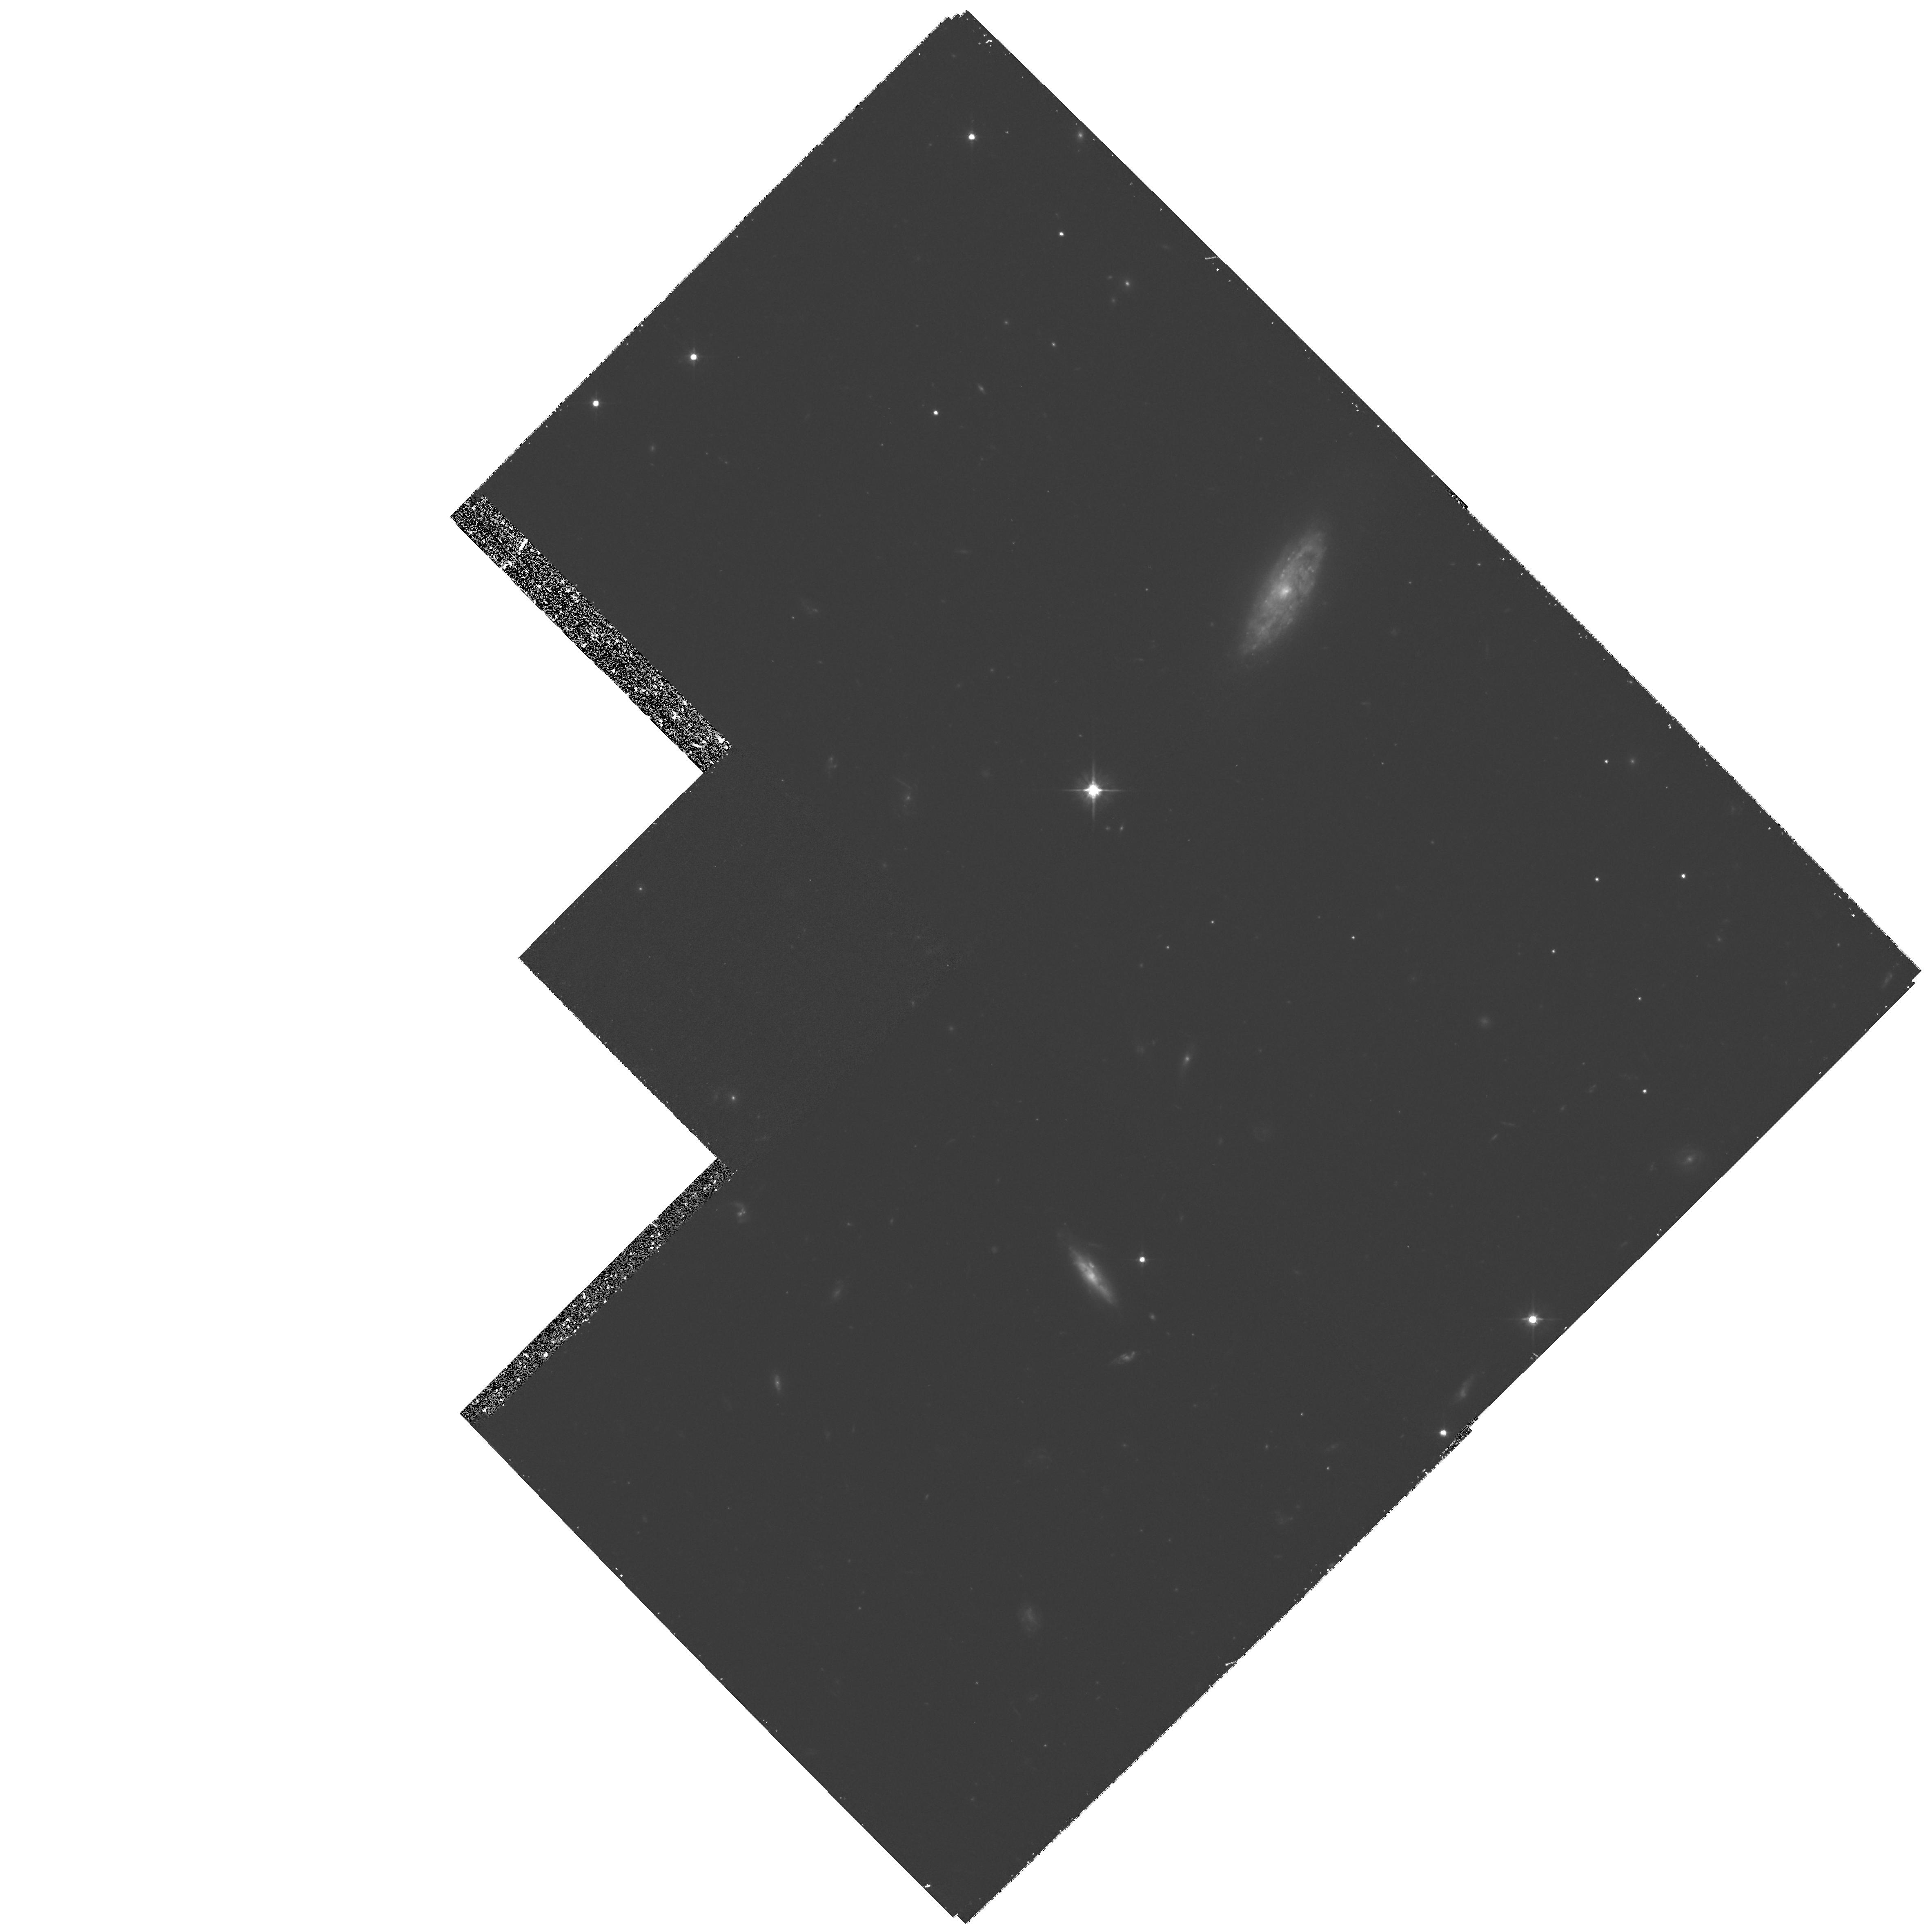
Target: MS1621+26B
Instrument: WFPC2/PC
Filter: F555W
Exposure: 1.3 h
Observation ID: hst_6825_08_wfpc2_pc_f555w_u53b08

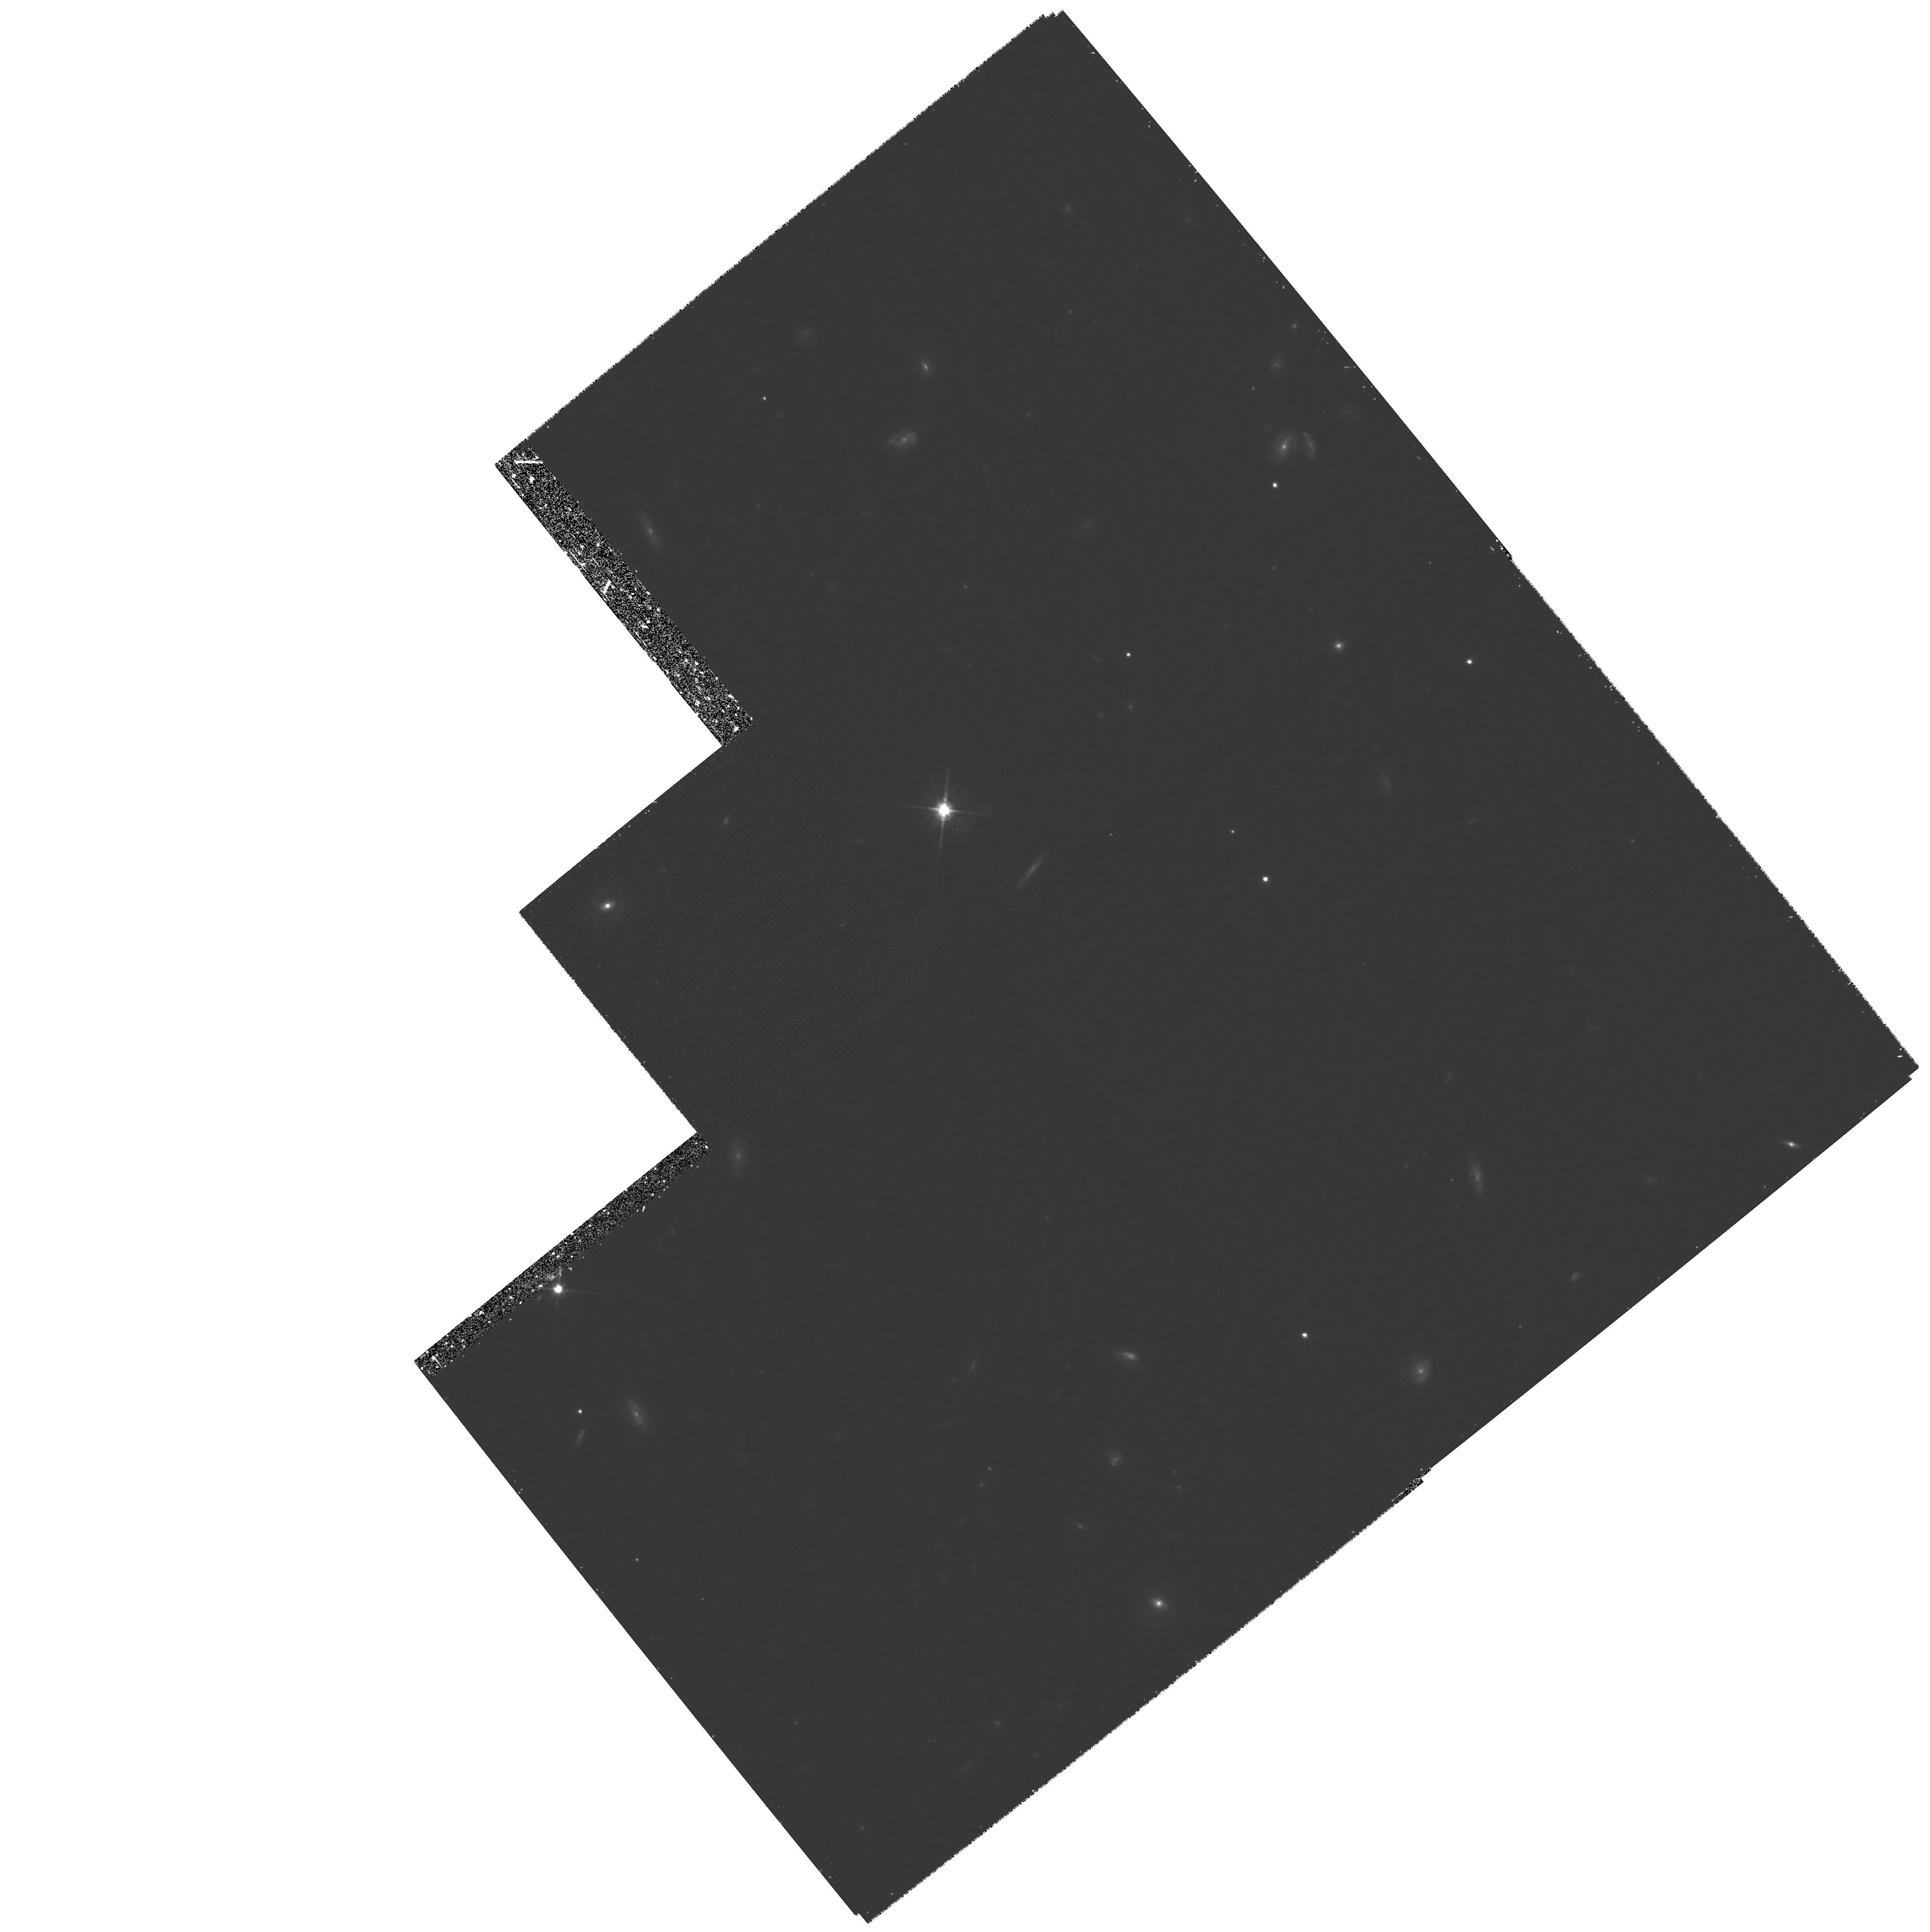
Target: MS1358+62K
Instrument: WFPC2/PC
Filter: F814W
Exposure: 1.1 h
Observation ID: hst_6825_06_wfpc2_pc_f814w_u53b06

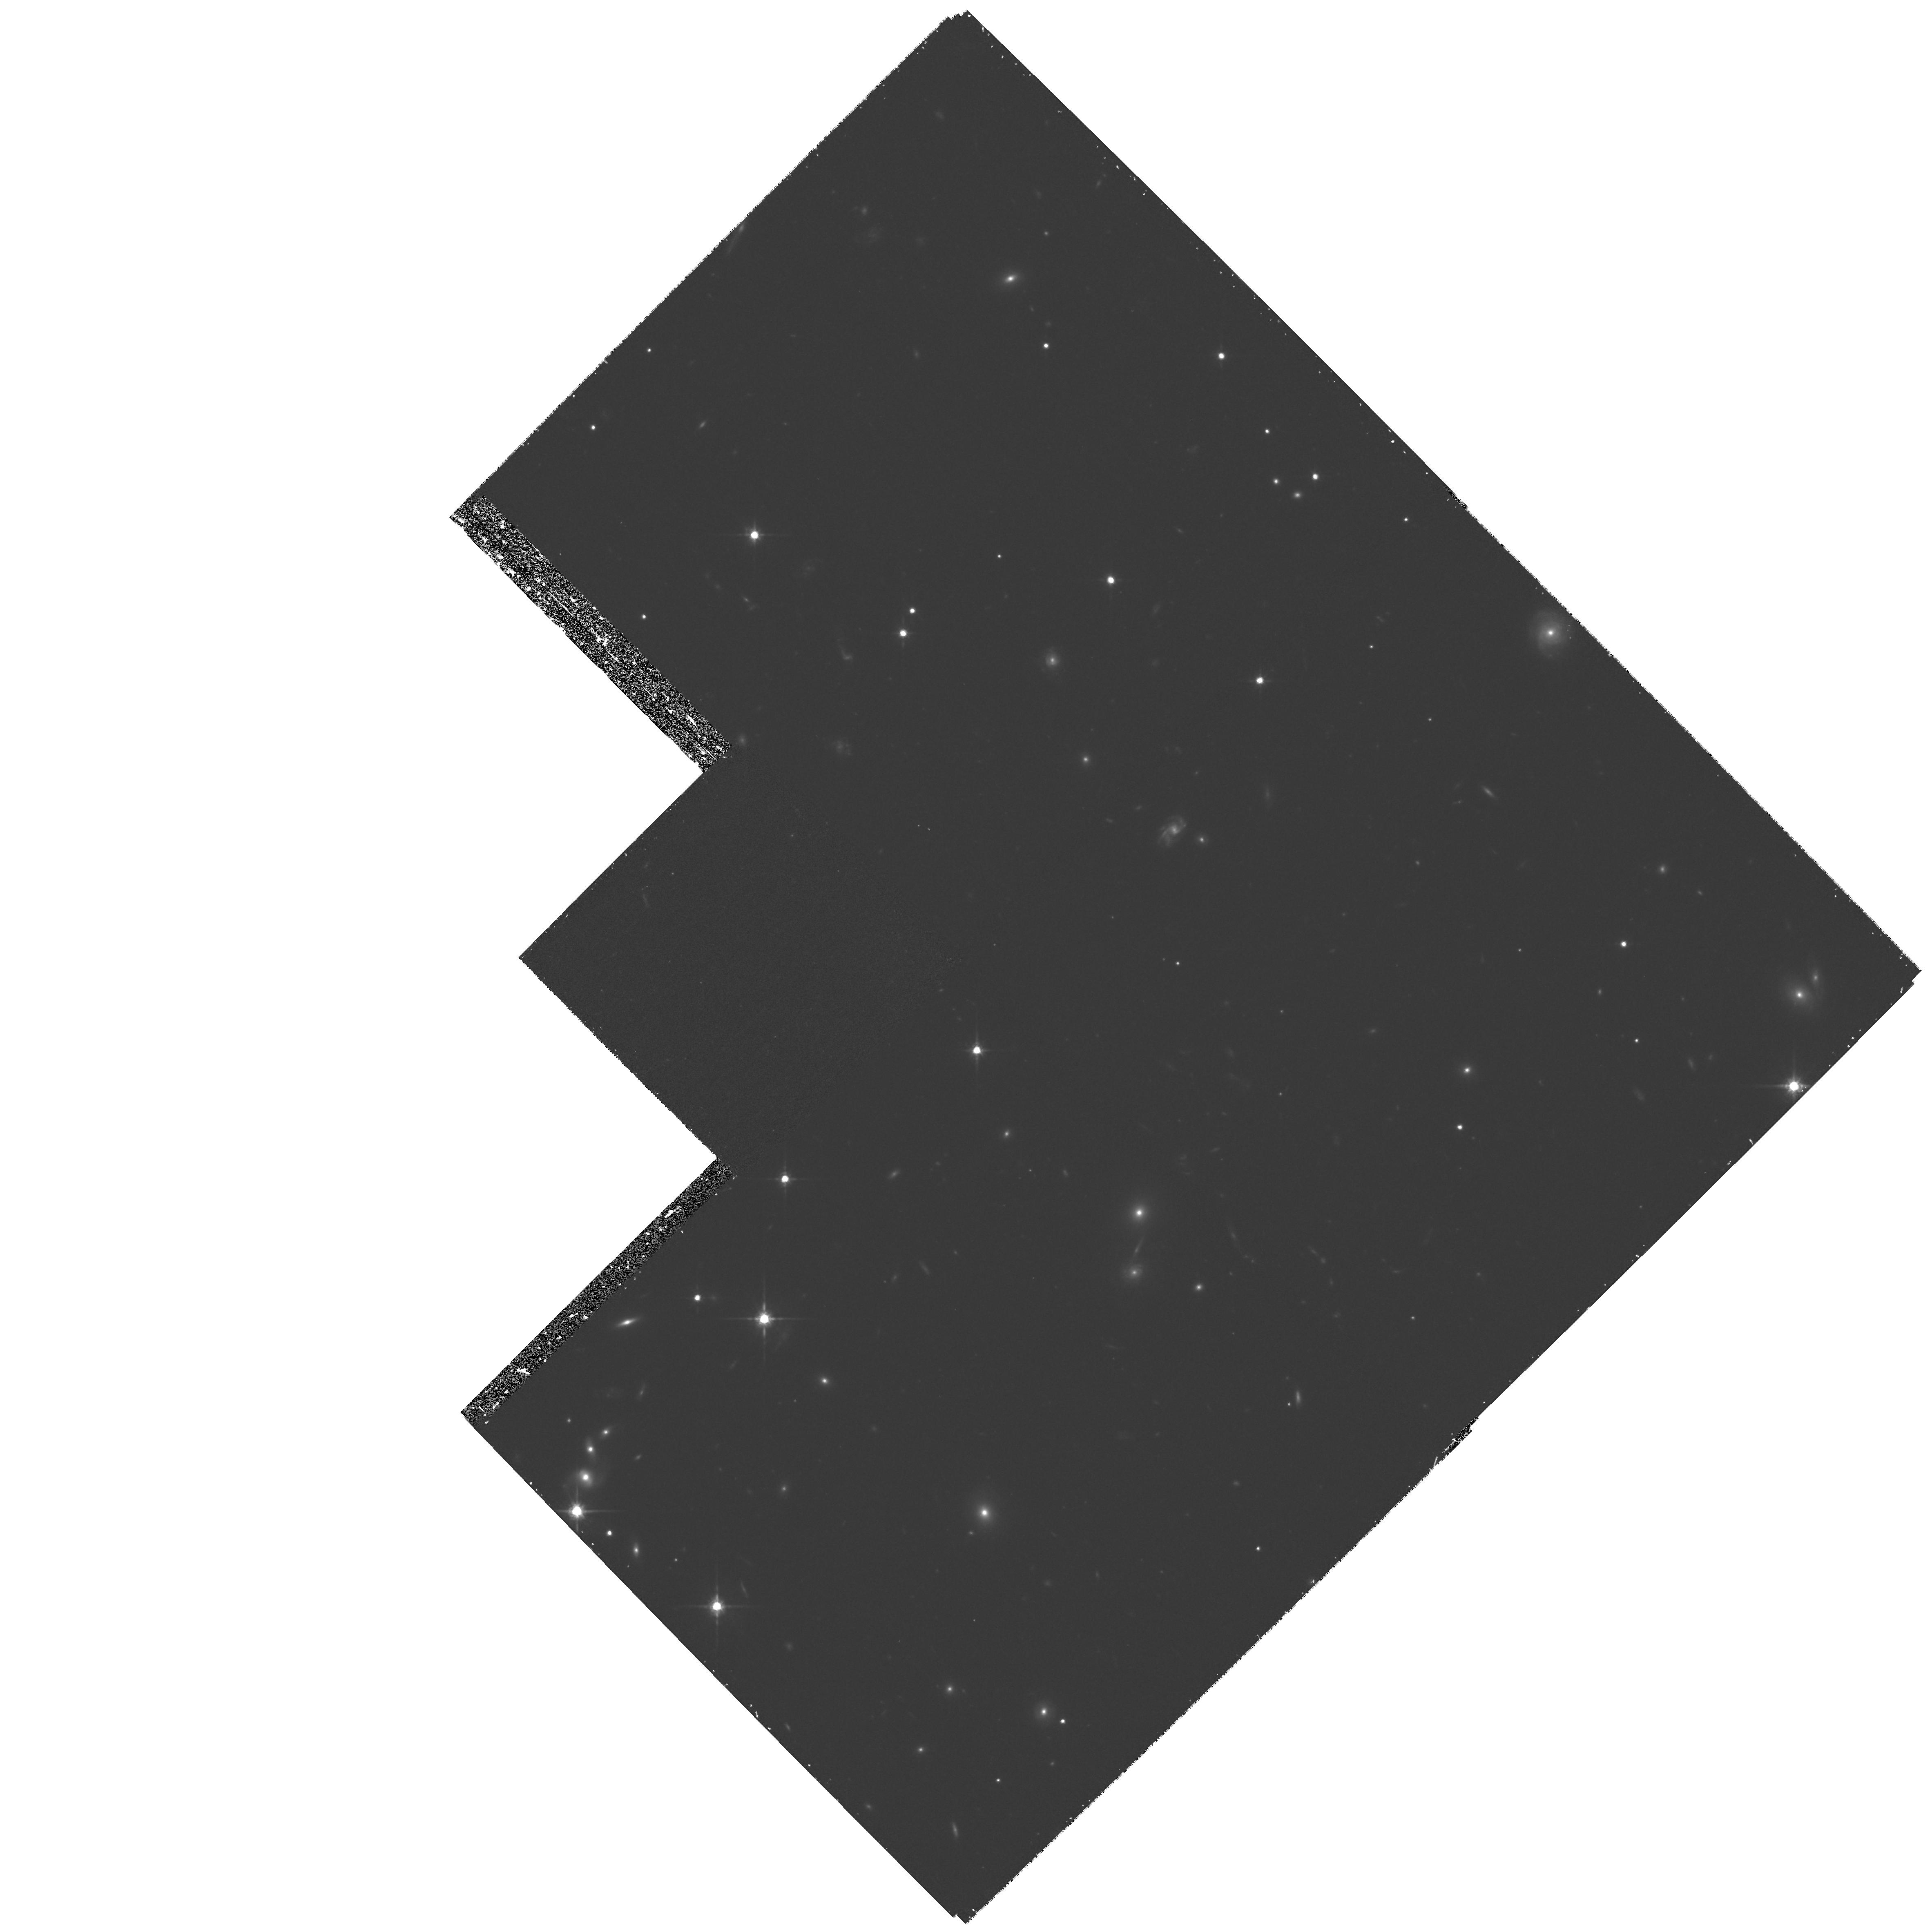
Target: MS1621+26C
Instrument: WFPC2/PC
Filter: F814W
Exposure: 1.3 h
Observation ID: hst_6825_09_wfpc2_pc_f814w_u53b09

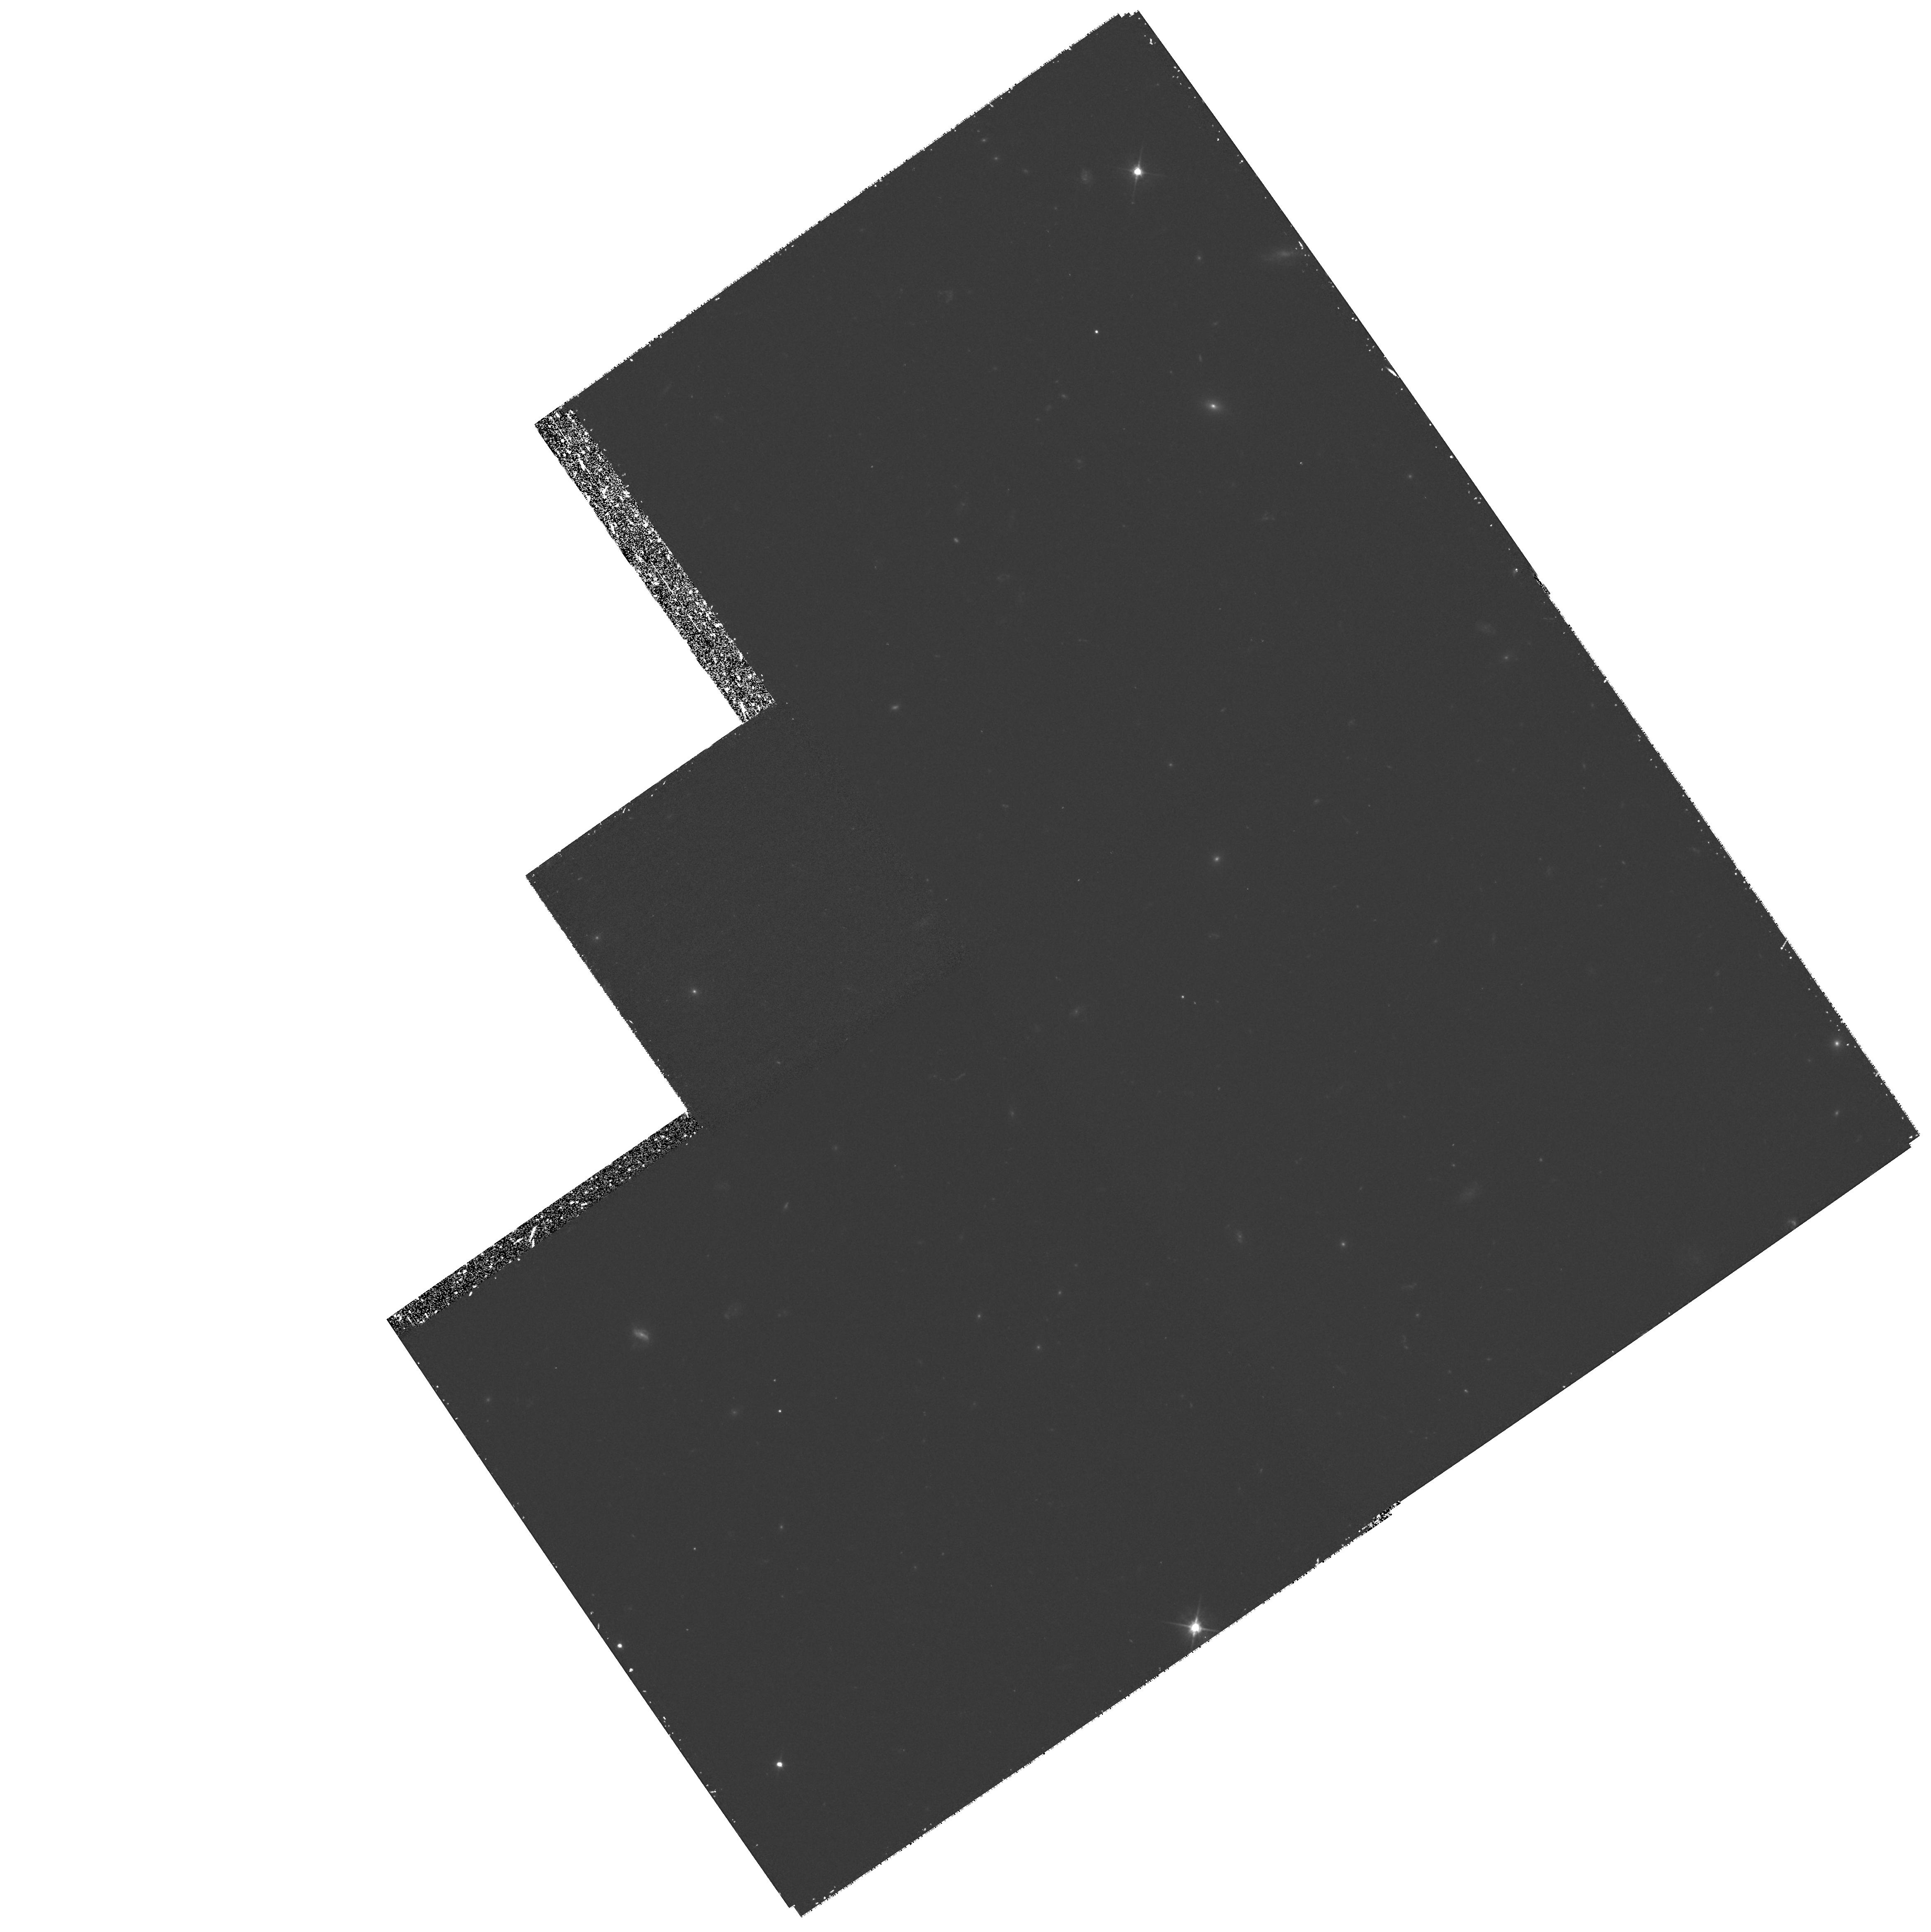
Target: MS0016+16B
Instrument: WFPC2/PC
Filter: F555W
Exposure: 1.3 h
Observation ID: hst_6825_02_wfpc2_pc_f555w_u53b02

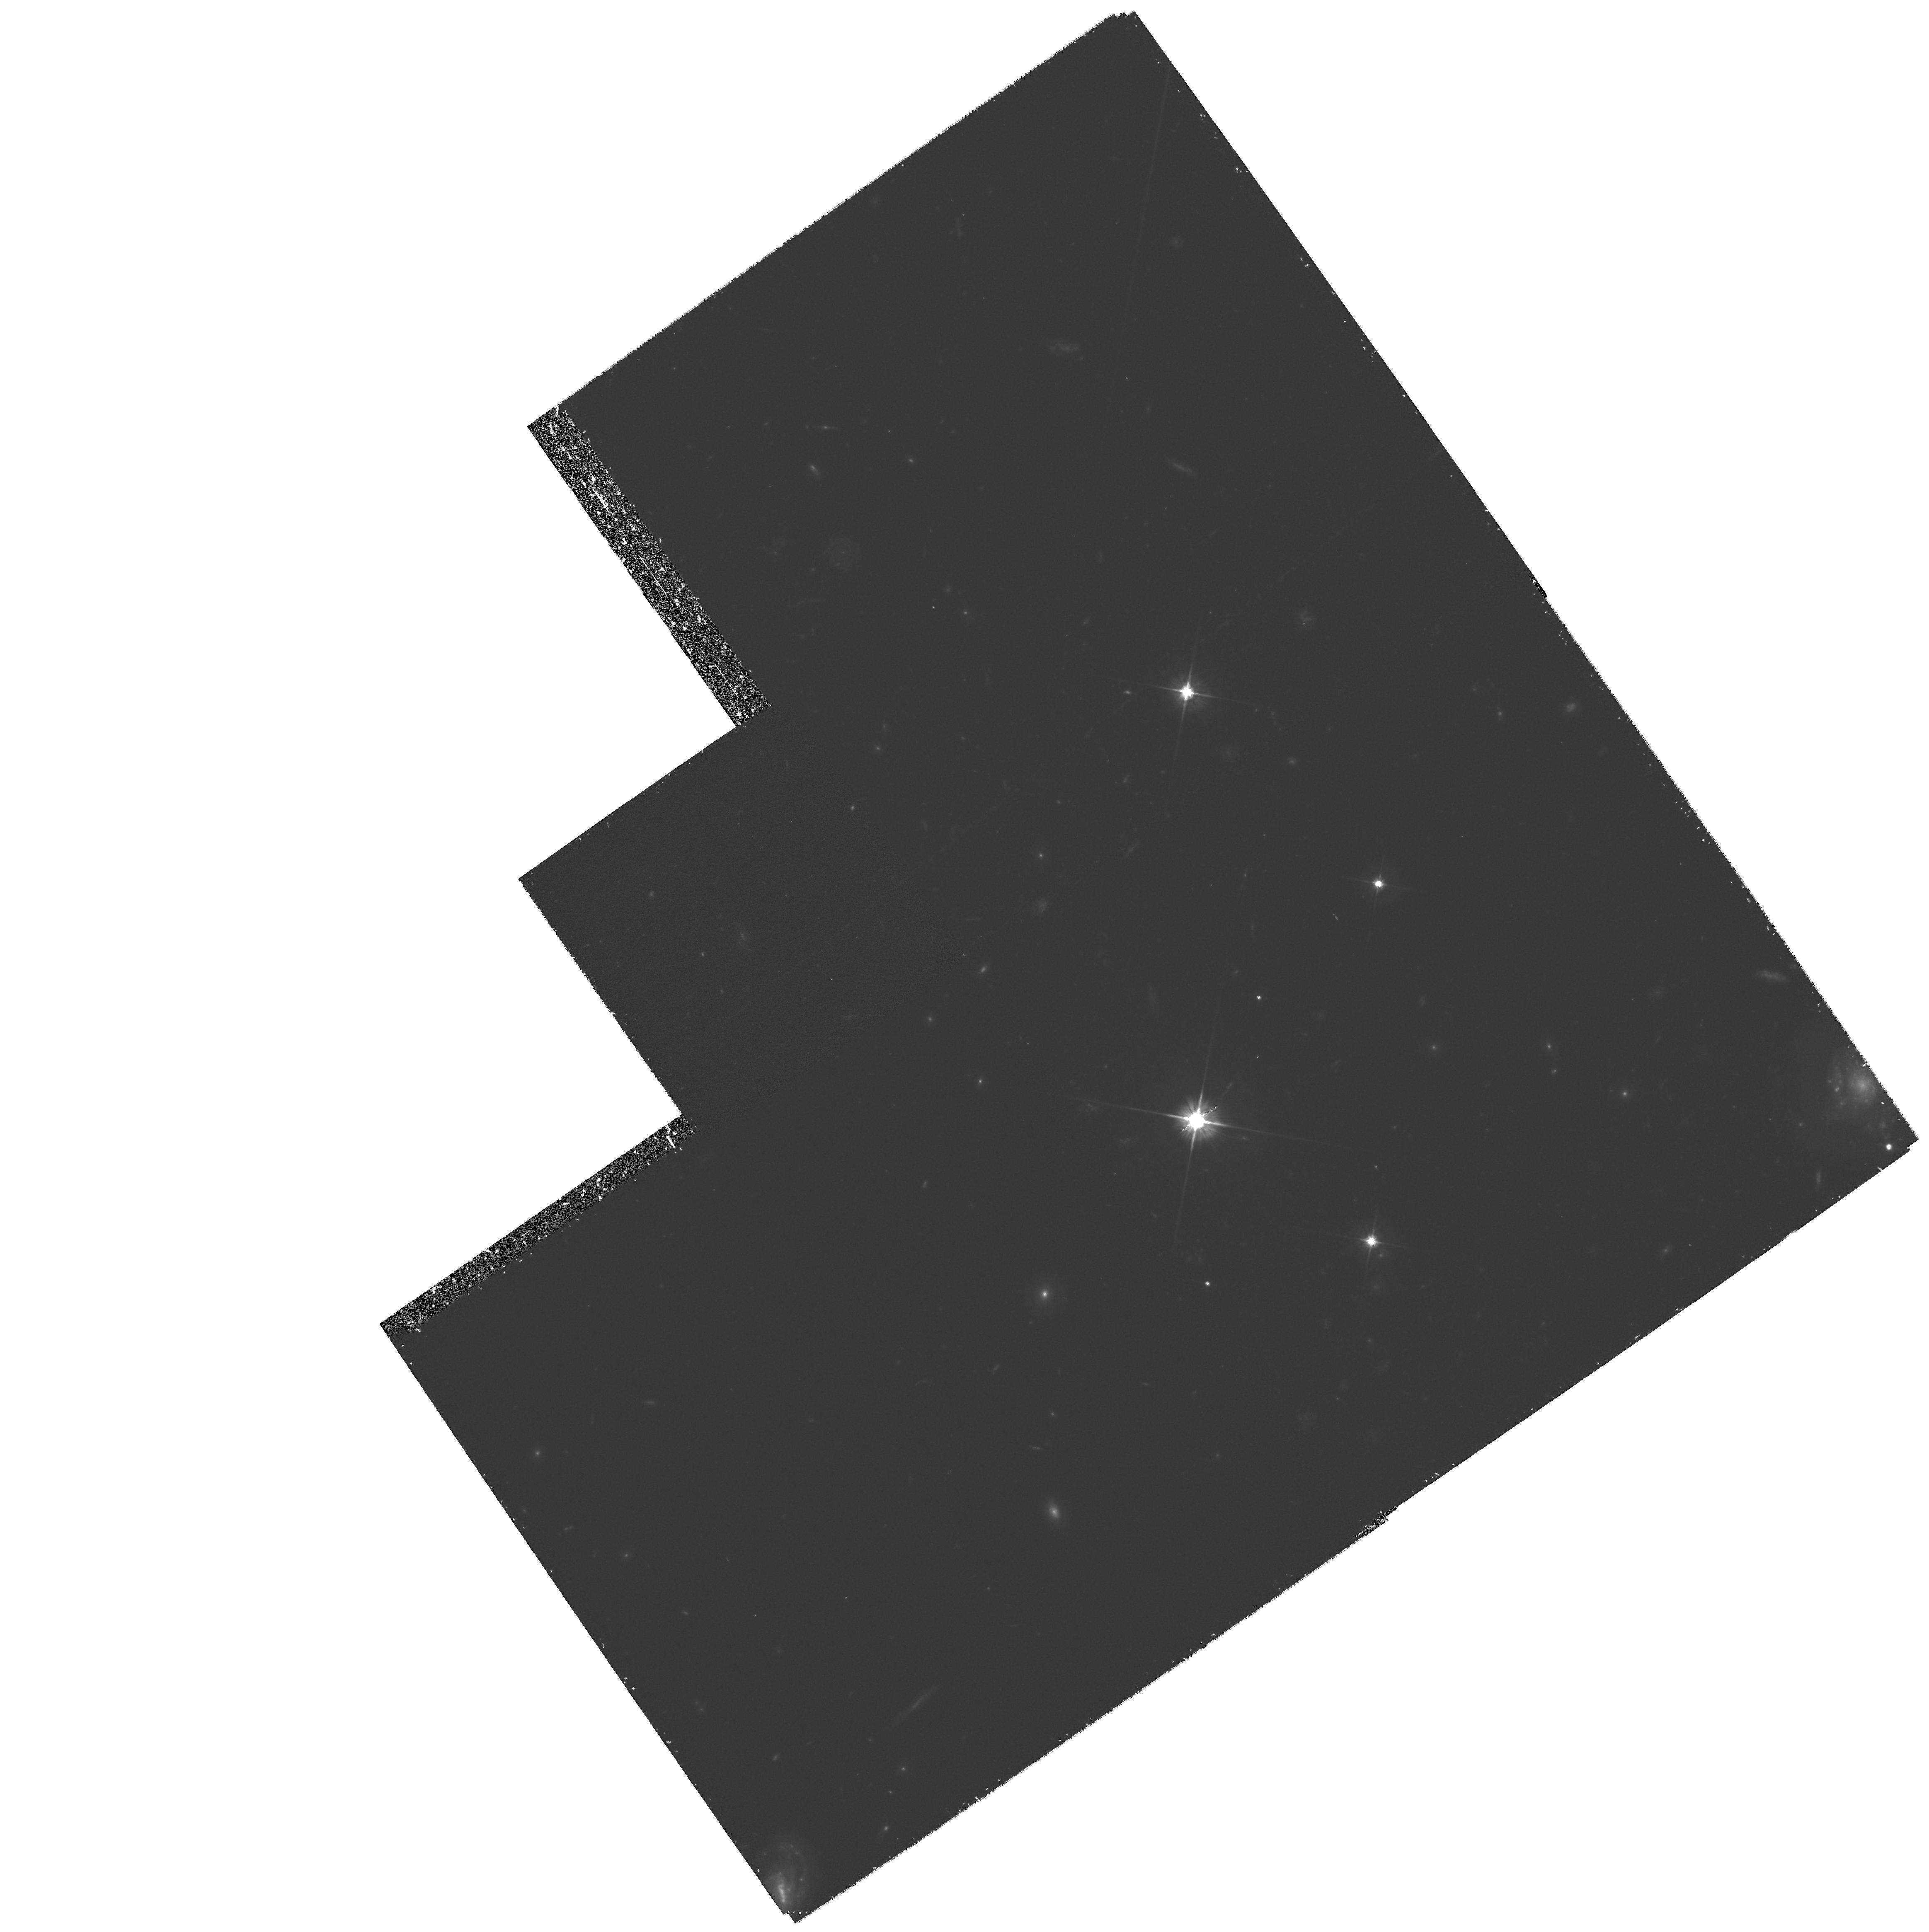
Target: MS0016+16A
Instrument: WFPC2/PC
Filter: F555W
Exposure: 1.3 h
Observation ID: hst_6825_01_wfpc2_pc_f555w_u53b01

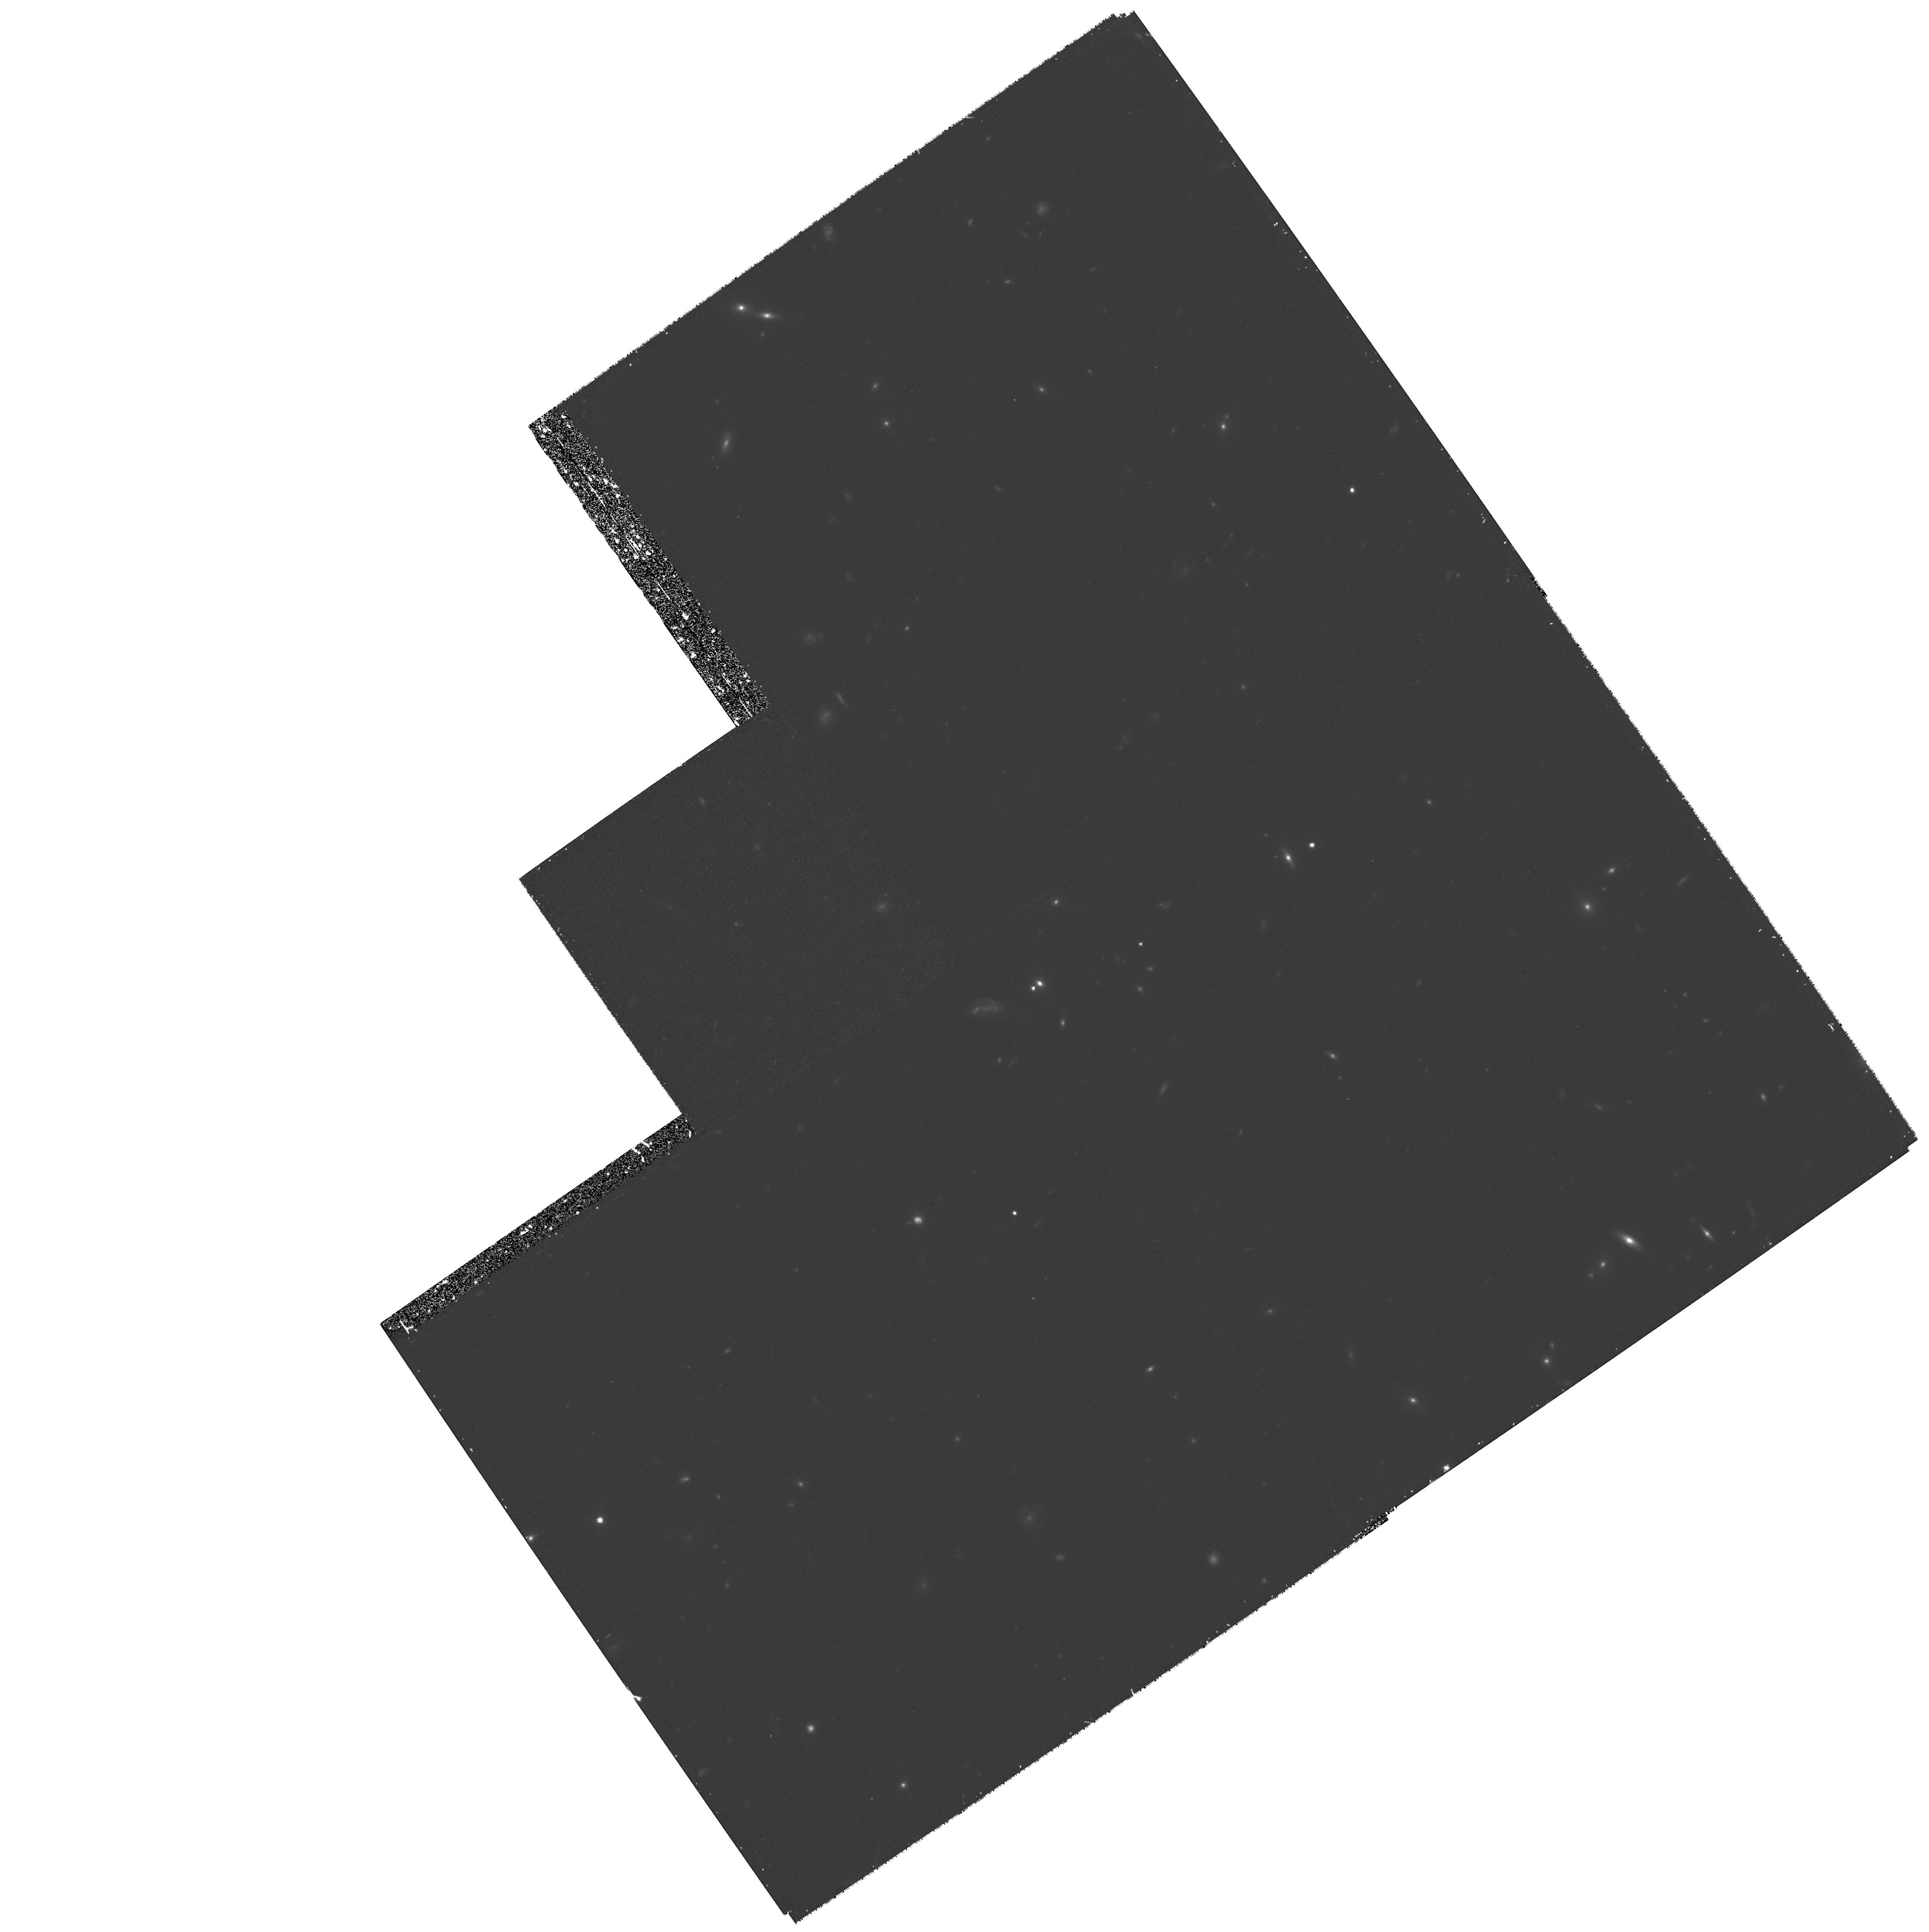
Target: MS0016+16C
Instrument: WFPC2/PC
Filter: F814W
Exposure: 1.3 h
Observation ID: hst_6825_03_wfpc2_pc_f814w_u53b03

Quantitative measures of the evolution of the cluster galaxy population (PI: Schade, David)

The goal of this proposal is to understand the differential evolution of cluster and field galaxies over the redshift range 0.3< z< 0.6. The CNOC cluster survey contains 2600 galaxies with velocities, covers the redshift range 0.17 < z < 0.55, and (uniquely) samples from the cluster core to the low- density outer regions and into the field. This dataset displays four dramatic effects: 1) evolution of the characteristic magnitude of the luminosity function, 2) an increase with z of the dispersion in color among the luminous red galaxies, 3) a strong radial gradient in galaxy population (the ``morphology-density relation'') and 4) a rapid increase with z of the fraction of blue cluster galaxies (the ``Butcher-Oemler'' effect). Using HST imaging in two colors, we will test specific color/surface-brightness predictions of a disk- fading model, where most of the early-type cluster population is built up of infalling field galaxies over ~ 10 Gyr, with star formation truncated during accretion. These data will also strongly constrain starburst and merging models. An understanding of field/cluster evolution will also address the systematic uncertainty in estimating Omega_degrees from the virial mass of rich clusters. The CNOC survey finds Omega_degrees=0.2+/-0.04, with a systematic uncertainty of ~ 50\% currently attributable galaxy evolution uncertainties. We will use two-color disk/bulge decomposition techniques (already applied successfully to high-redshift galaxies) which provide measurements precise enough to produce decisive tests of our proposed model.